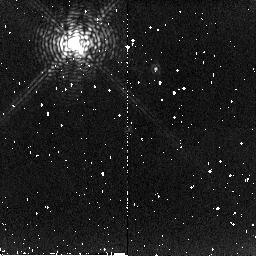
Target: HBC250
Instrument: NICMOS/NIC2
Filter: F215N
Exposure: 4 min
Observation ID: n8qn10030

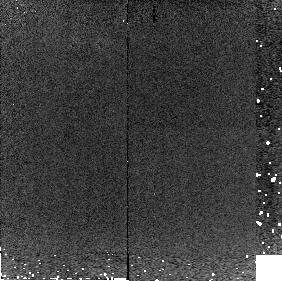
Target: DENIS1058-15
Instrument: NICMOS/NIC2
Filter: F215N
Exposure: 3 min
Observation ID: n8qn85030

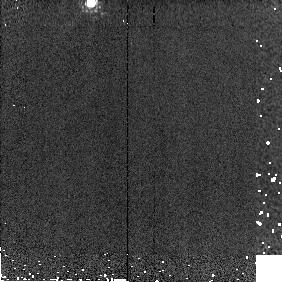
Target: TWOMASS1439+1929
Instrument: NICMOS/NIC2
Filter: F171M
Exposure: 1 min
Observation ID: n8qn83010

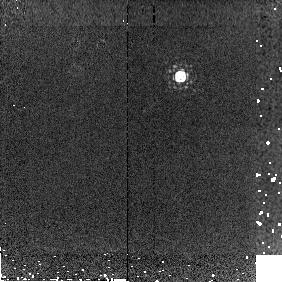
Target: BRI1222-122
Instrument: NICMOS/NIC2
Filter: F215N
Exposure: 3 min
Observation ID: n8qn81030

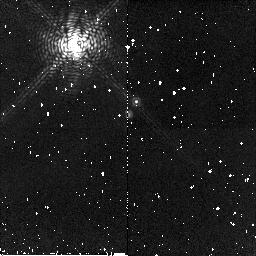
Target: HBC250
Instrument: NICMOS/NIC2
Filter: F190N
Exposure: 5 min
Observation ID: n8qn21020

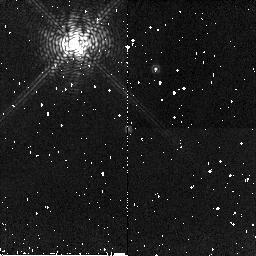
Target: HBC250
Instrument: NICMOS/NIC2
Filter: F190N
Exposure: 5 min
Observation ID: n8qn10020

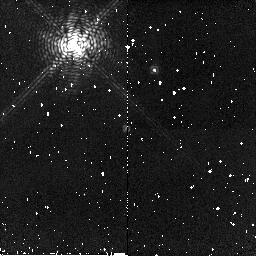
Target: HBC250
Instrument: NICMOS/NIC2
Filter: F190N
Exposure: 5 min
Observation ID: n8qn20020

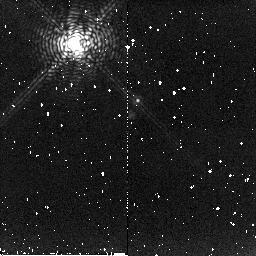
Target: HBC250
Instrument: NICMOS/NIC2
Filter: F215N
Exposure: 4 min
Observation ID: n8qn11030

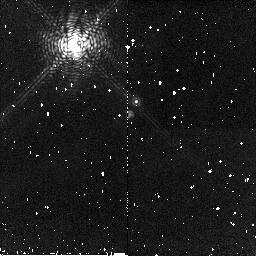
Target: HBC250
Instrument: NICMOS/NIC2
Filter: F190N
Exposure: 5 min
Observation ID: n8qn31020

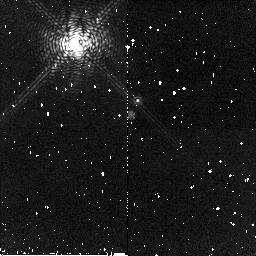
Target: HBC250
Instrument: NICMOS/NIC2
Filter: F190N
Exposure: 5 min
Observation ID: n8qn11020

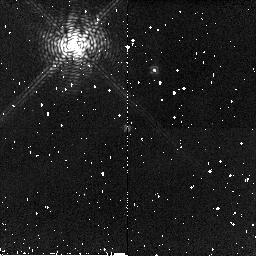
Target: HBC250
Instrument: NICMOS/NIC2
Filter: F190N
Exposure: 5 min
Observation ID: n8qn30020

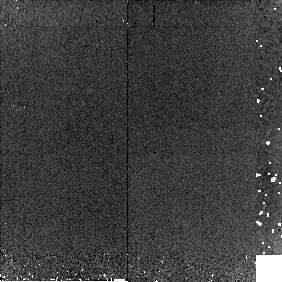
Target: DENIS1058-15
Instrument: NICMOS/NIC2
Filter: F190N
Exposure: 3 min
Observation ID: n8qn85020

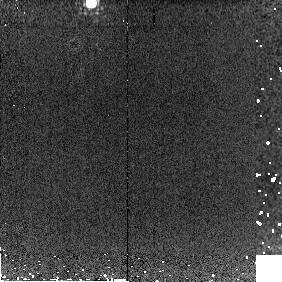
Target: TWOMASS1439+1929
Instrument: NICMOS/NIC2
Filter: F215N
Exposure: 6 min
Observation ID: n8qn83030

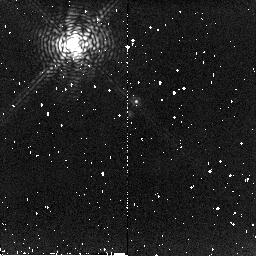
Target: HBC250
Instrument: NICMOS/NIC2
Filter: F215N
Exposure: 4 min
Observation ID: n8qn31030

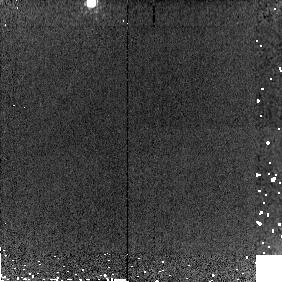
Target: TWOMASS1439+1929
Instrument: NICMOS/NIC2
Filter: F190N
Exposure: 6 min
Observation ID: n8qn83020

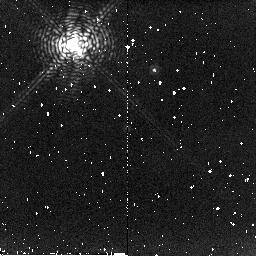
Target: HBC250
Instrument: NICMOS/NIC2
Filter: F215N
Exposure: 4 min
Observation ID: n8qn30030

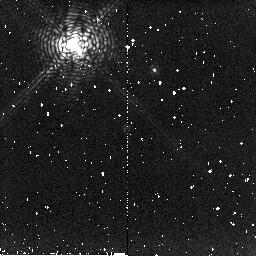
Target: HBC250
Instrument: NICMOS/NIC2
Filter: F215N
Exposure: 4 min
Observation ID: n8qn20030

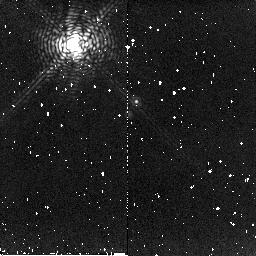
Target: HBC250
Instrument: NICMOS/NIC2
Filter: F215N
Exposure: 4 min
Observation ID: n8qn21030

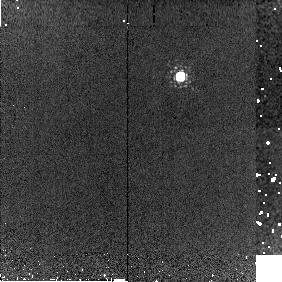
Target: BRI1222-122
Instrument: NICMOS/NIC2
Filter: F190N
Exposure: 3 min
Observation ID: n8qn81020

NICMOS Confirmation of a Young Planetary-Mass Companion (PI: Liu, Michael C.)

We have recently discovered a strong candidate for a planetary-mass (~10 Mjup) companion to a young Sun-like star, based on near-IR imaging and spectroscopy with the Keck and Subaru adaptive optics (AO) systems. While the ground-based data strongly suggest that the candidate has a very low effective temperature, and hence a very low mass, they are not definitive. We propose to obtain NICMOS coronagraphy to measure the companion's 1.9um water-band absorption. This feature is a distinct signature of very cool objects and is unobservable from the ground. The combined ground-based and space-based data set will dermine whether the companion has a very low temperature, and hence if it is the lowest mass companion found to date by direct imaging.